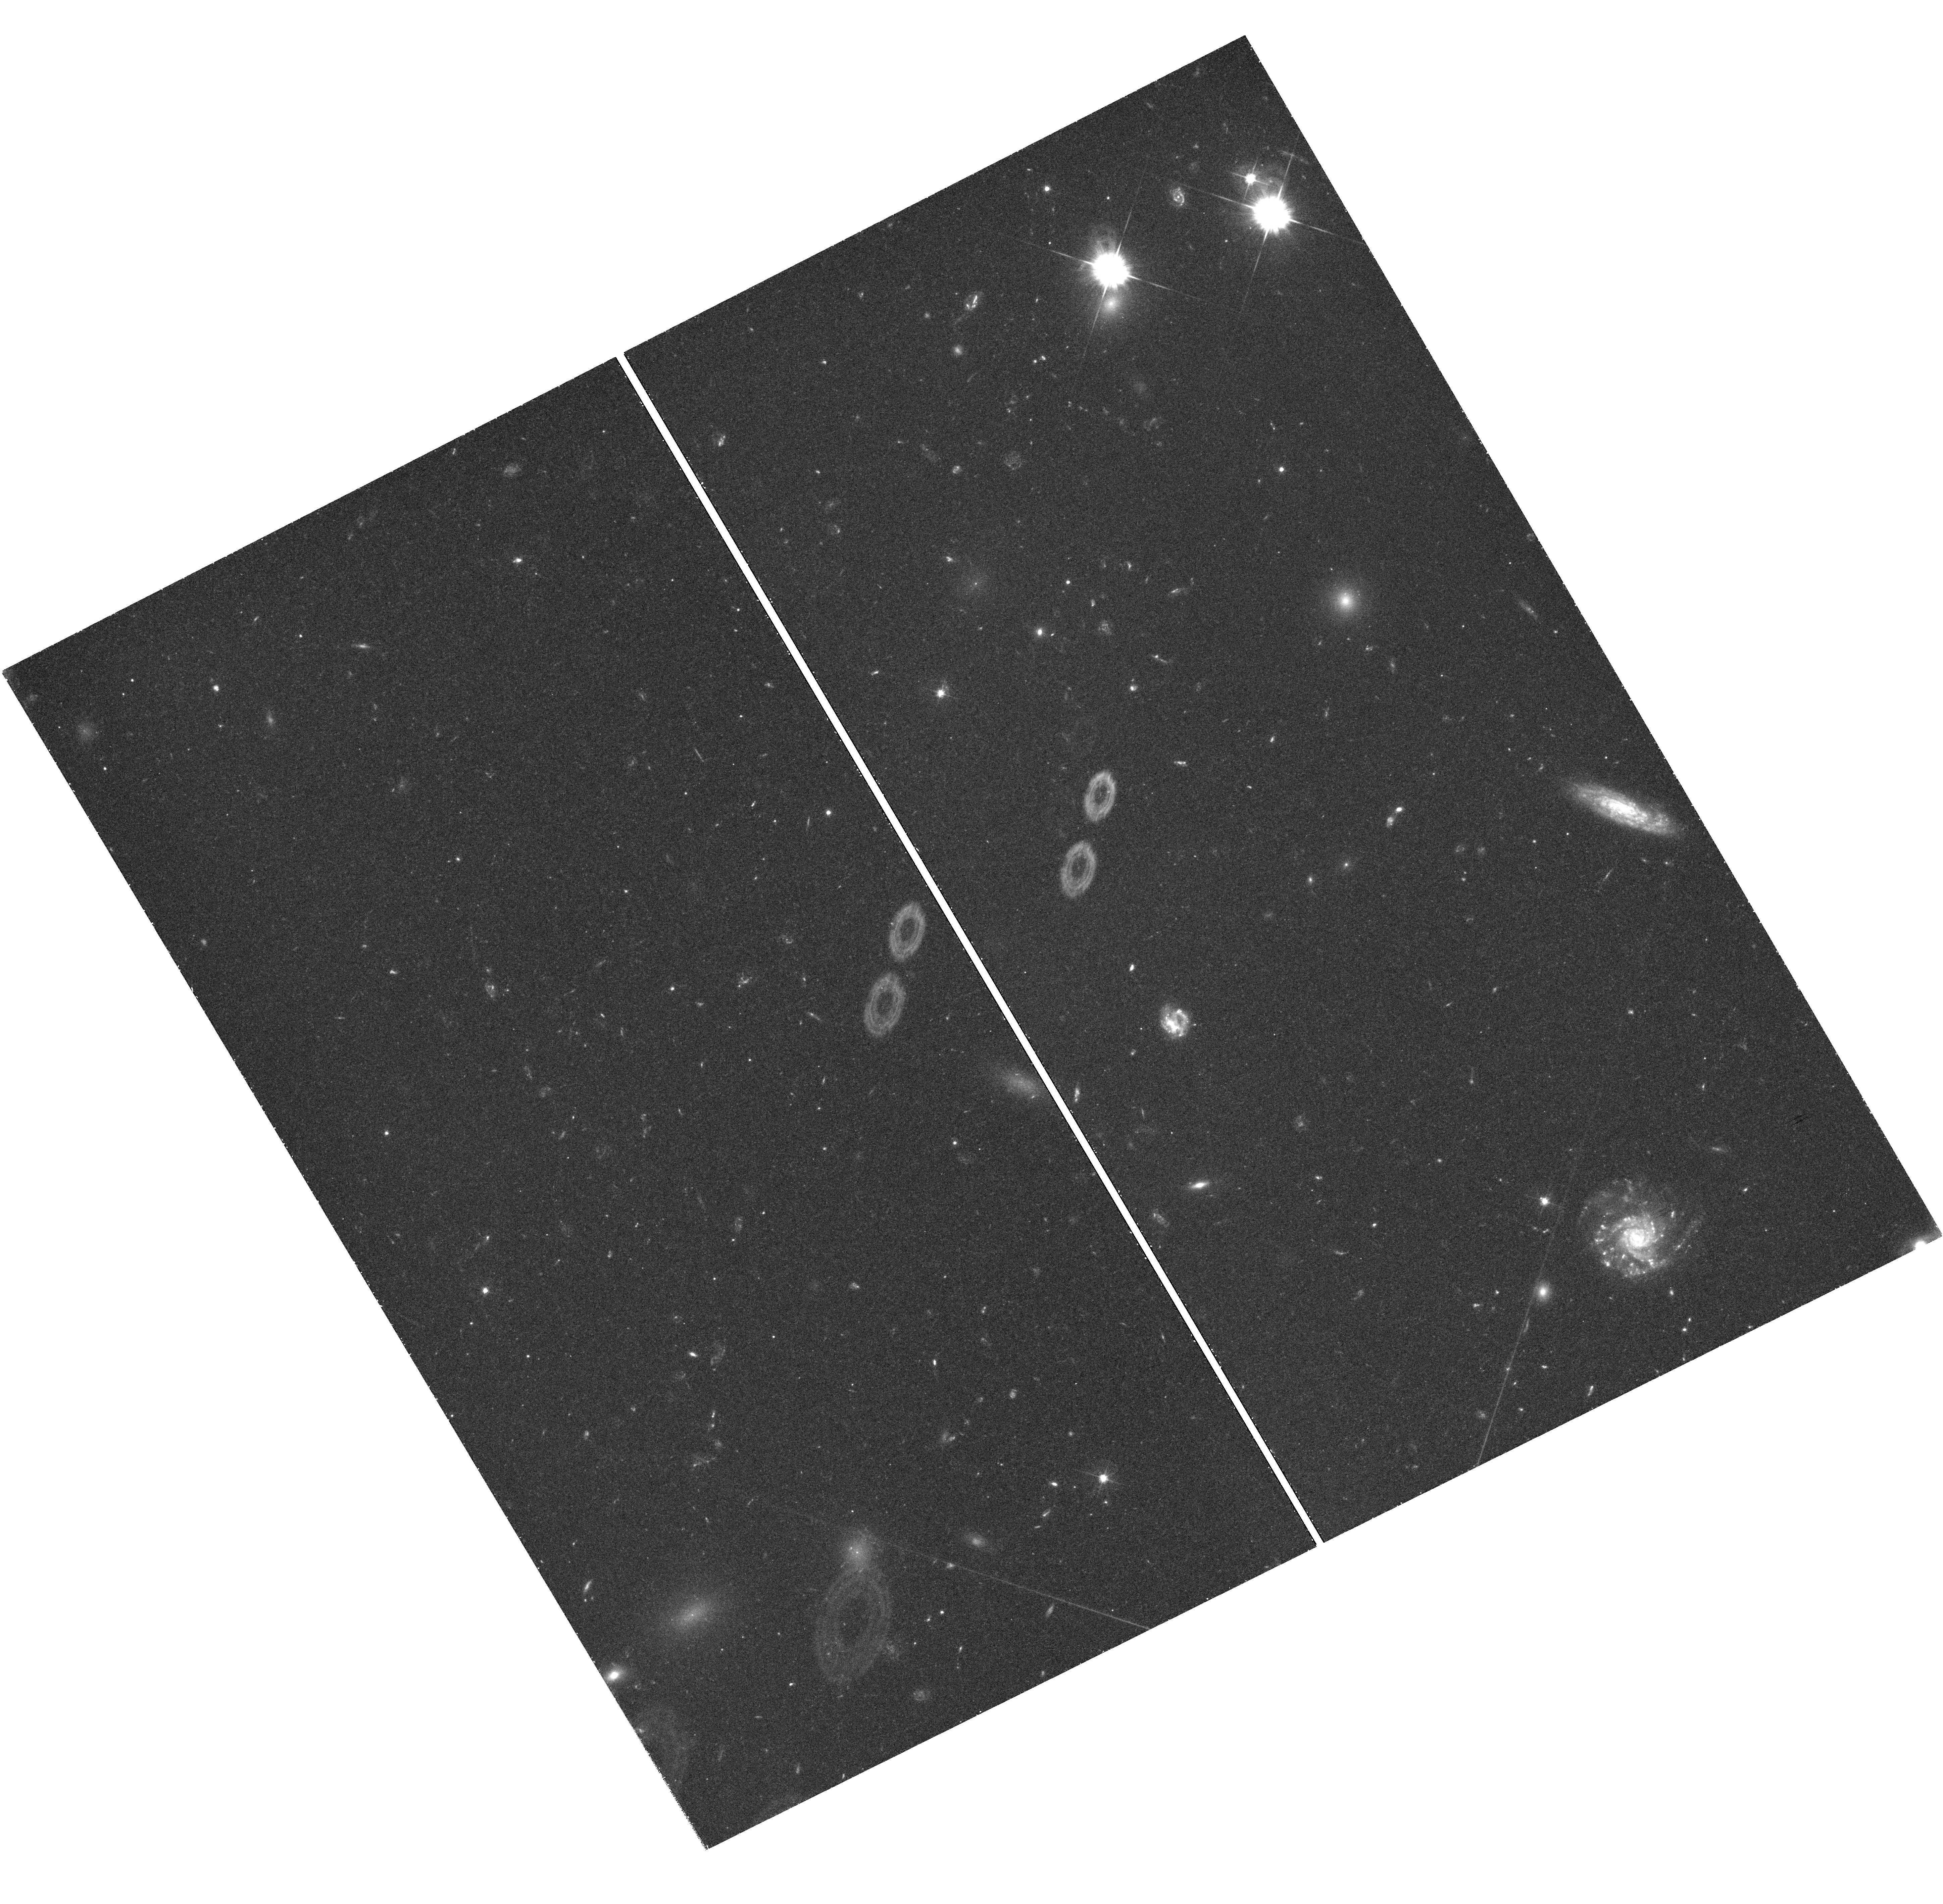
Target: NGC-7720
Instrument: WFC3/UVIS
Filter: F475W
Exposure: 1.5 h
Observation ID: hst_12238_04_wfc3_uvis_f475w_ibhr04

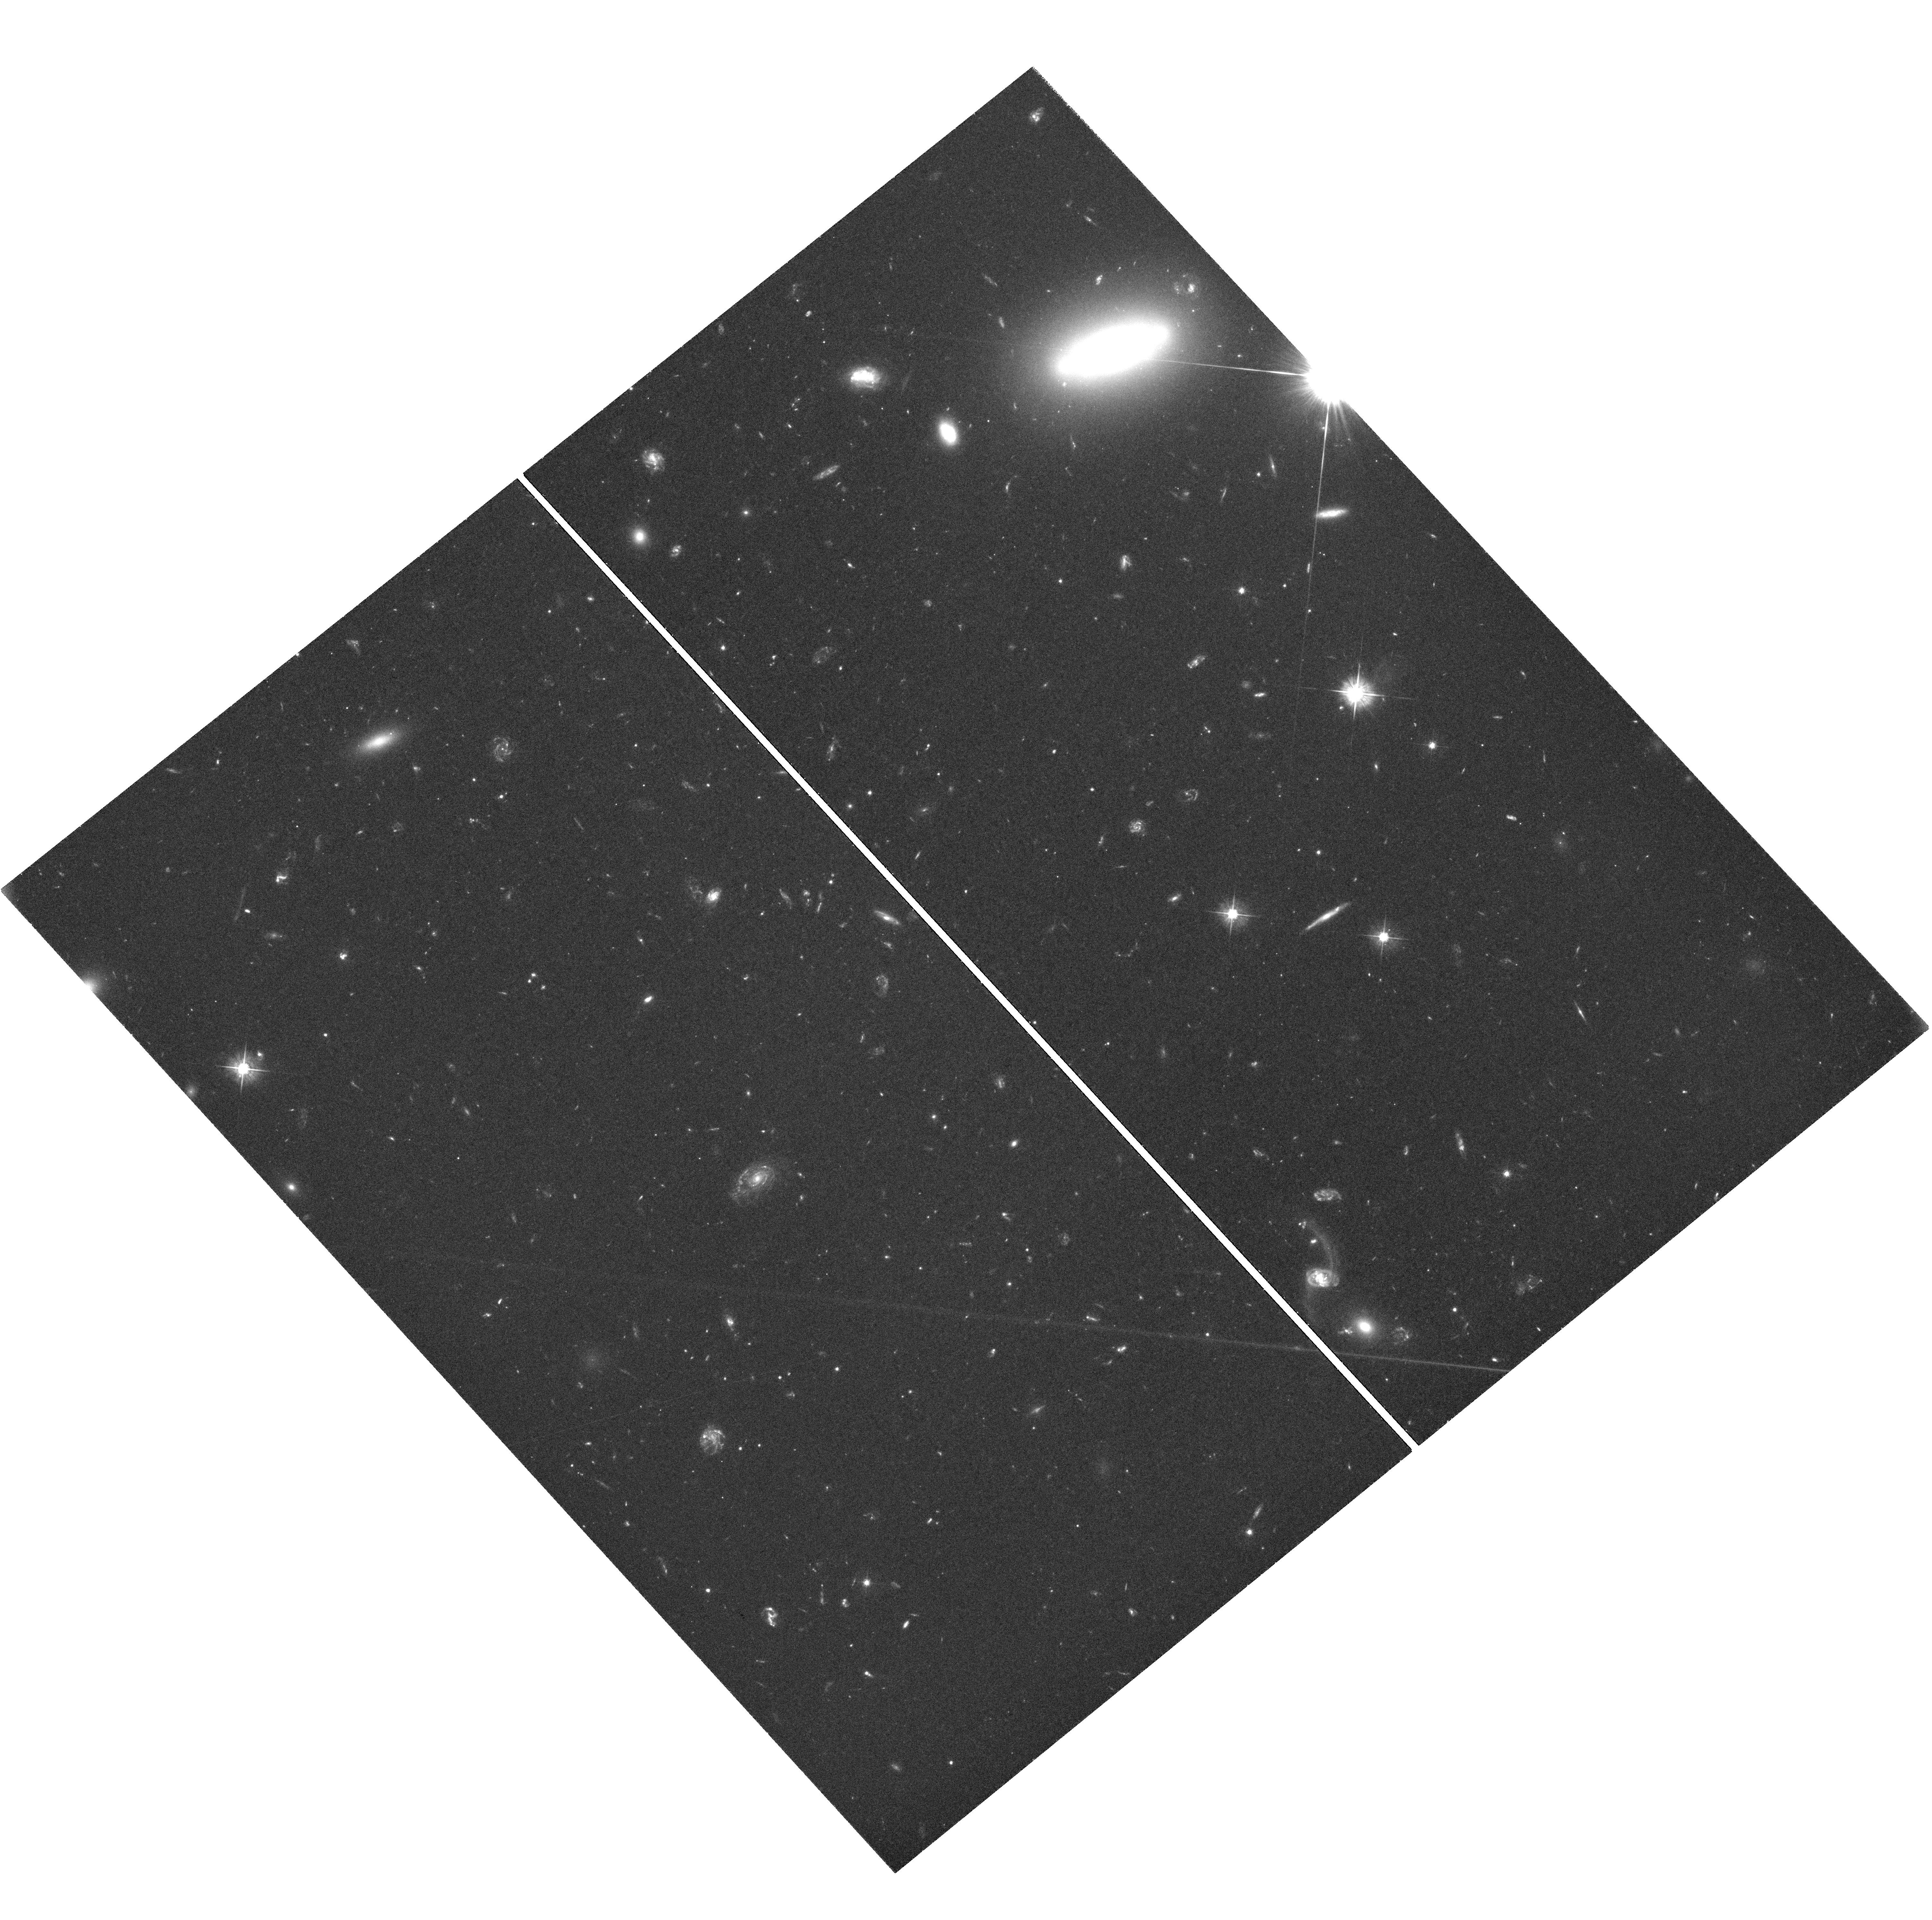
Target: UGC-10143
Instrument: WFC3/UVIS
Filter: F475W
Exposure: 3 h
Observation ID: hst_12238_07_wfc3_uvis_f475w_ibhr07

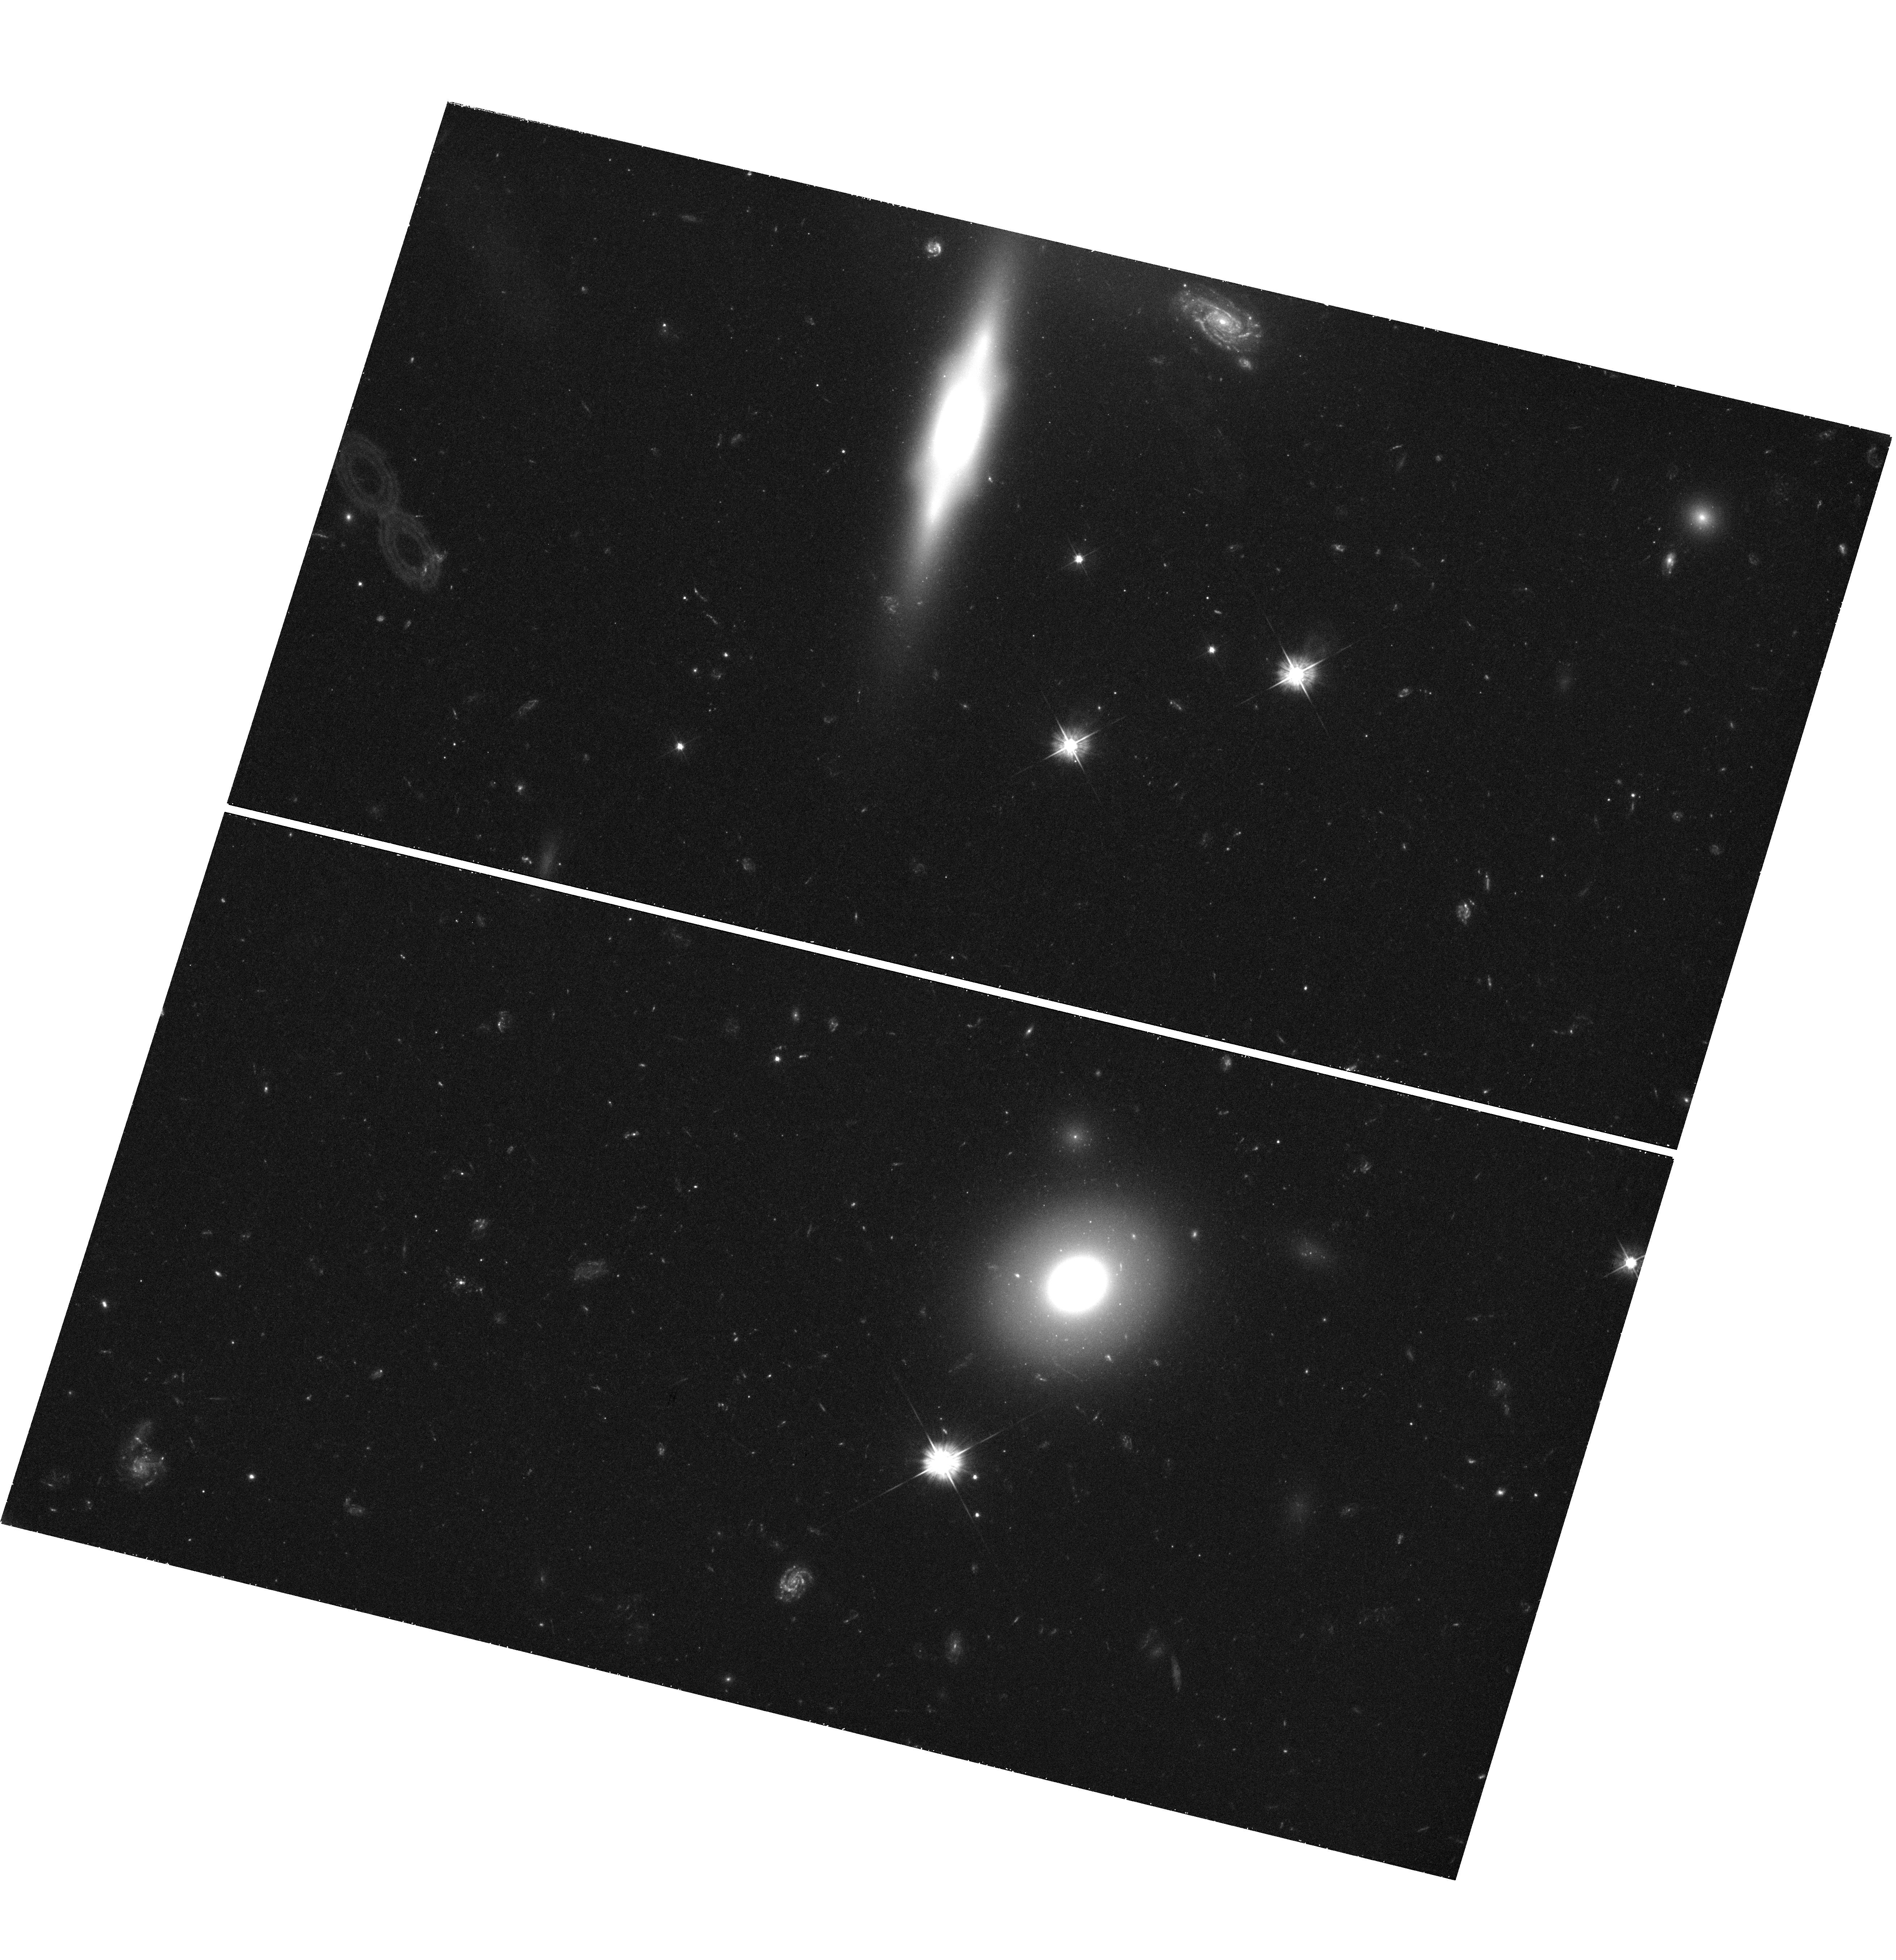
Target: NGC-6166
Instrument: WFC3/UVIS
Filter: F475W
Exposure: 1.5 h
Observation ID: hst_12238_01_wfc3_uvis_f475w_ibhr01

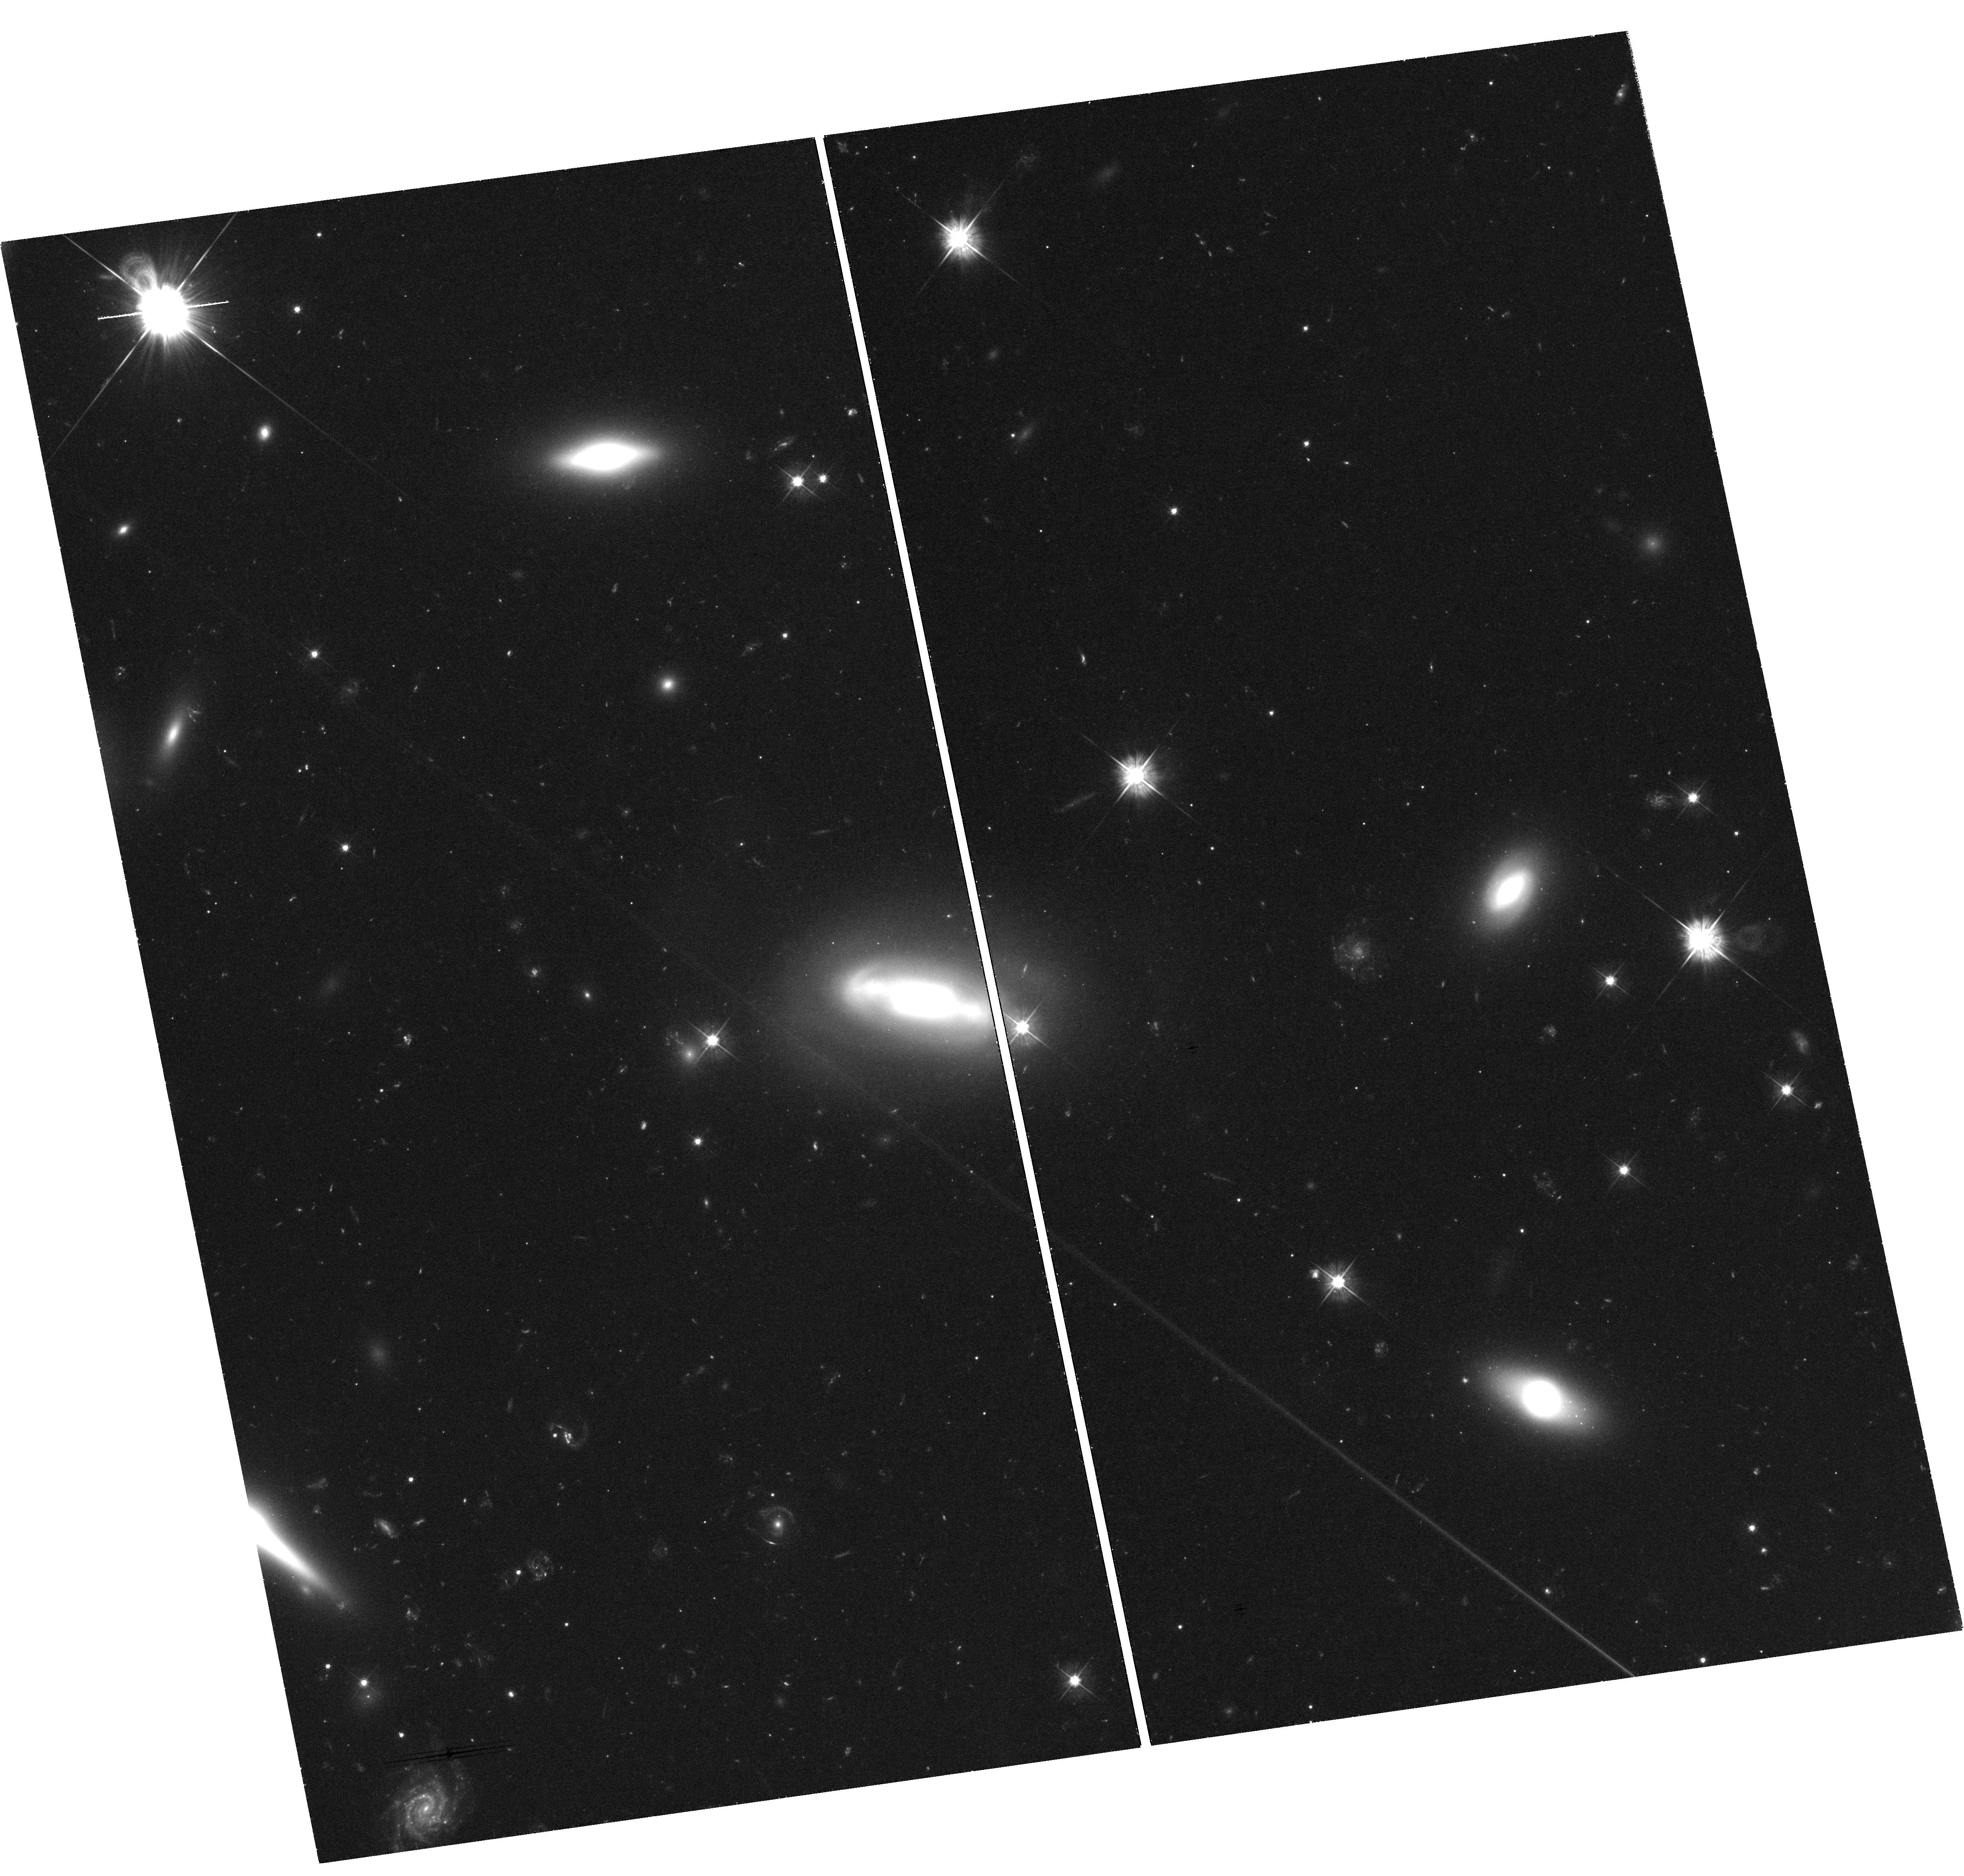
Target: ESO444-G046
Instrument: WFC3/UVIS
Filter: F475W
Exposure: 3 h
Observation ID: hst_12238_15_wfc3_uvis_f475w_ibhr15

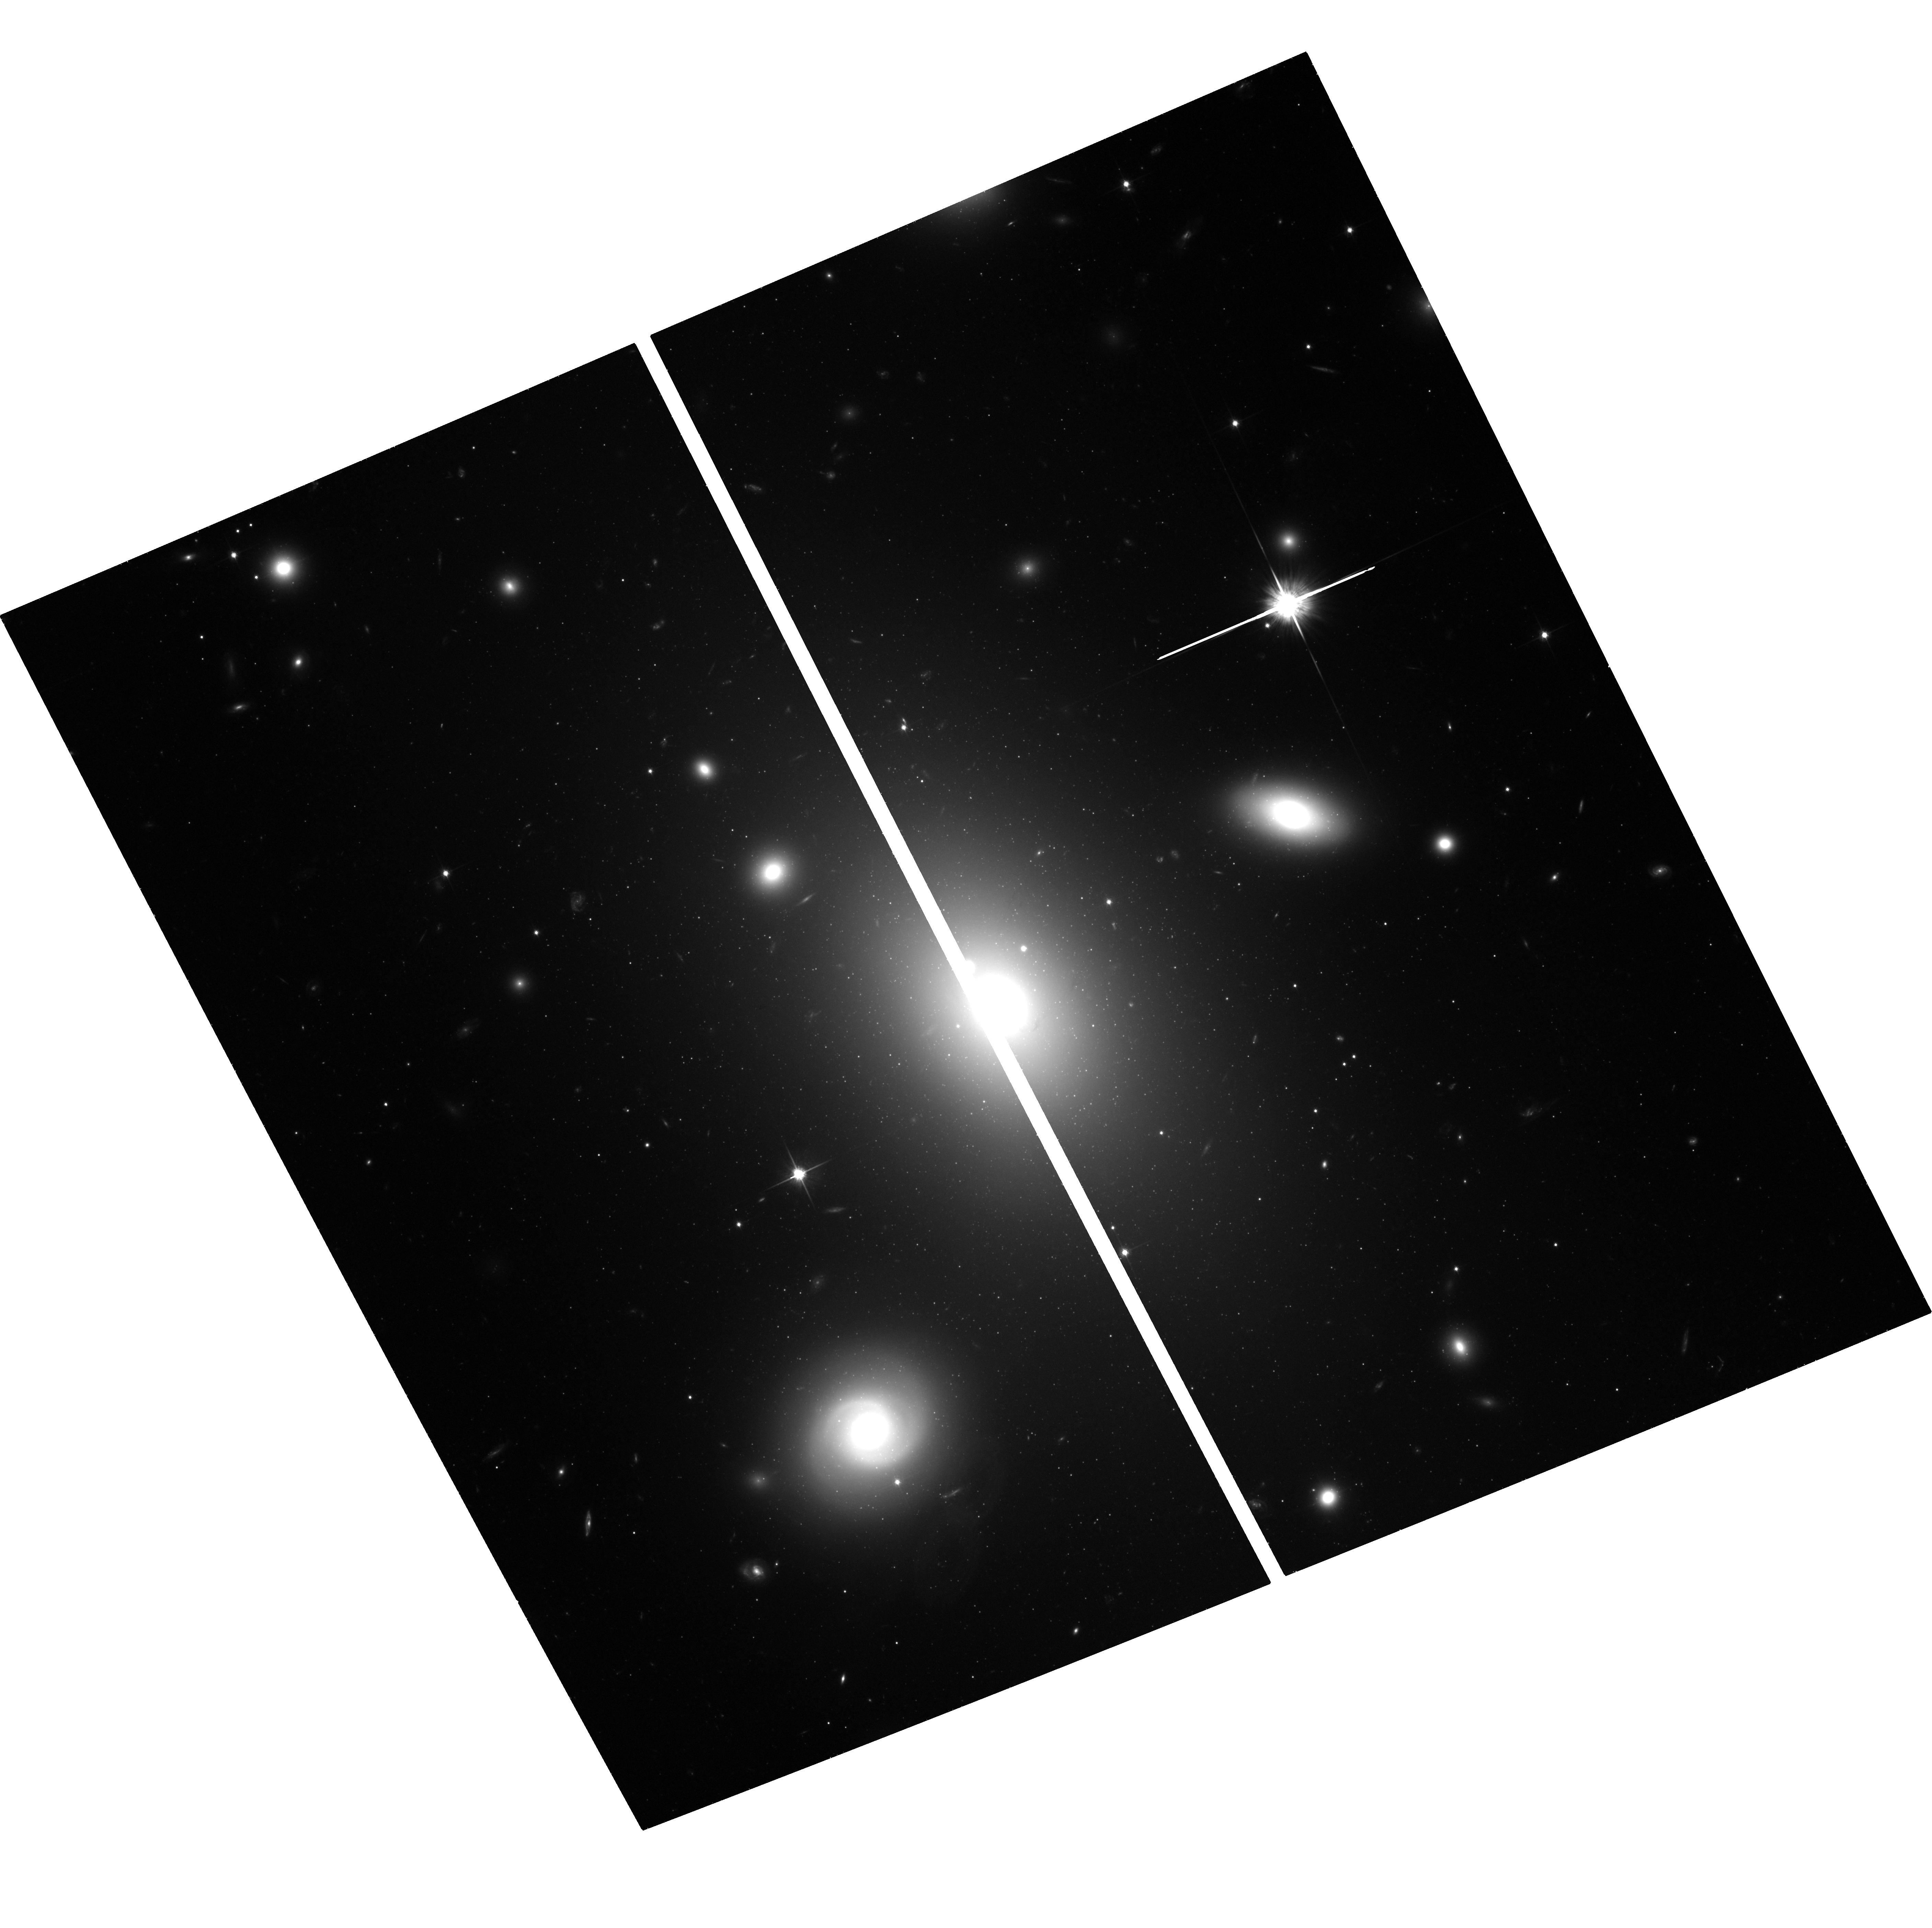
Target: UGC-09799
Instrument: ACS/WFC
Filter: F814W
Exposure: 1.5 h
Observation ID: hst_12238_06_acs_wfc_f814w_jbhr06

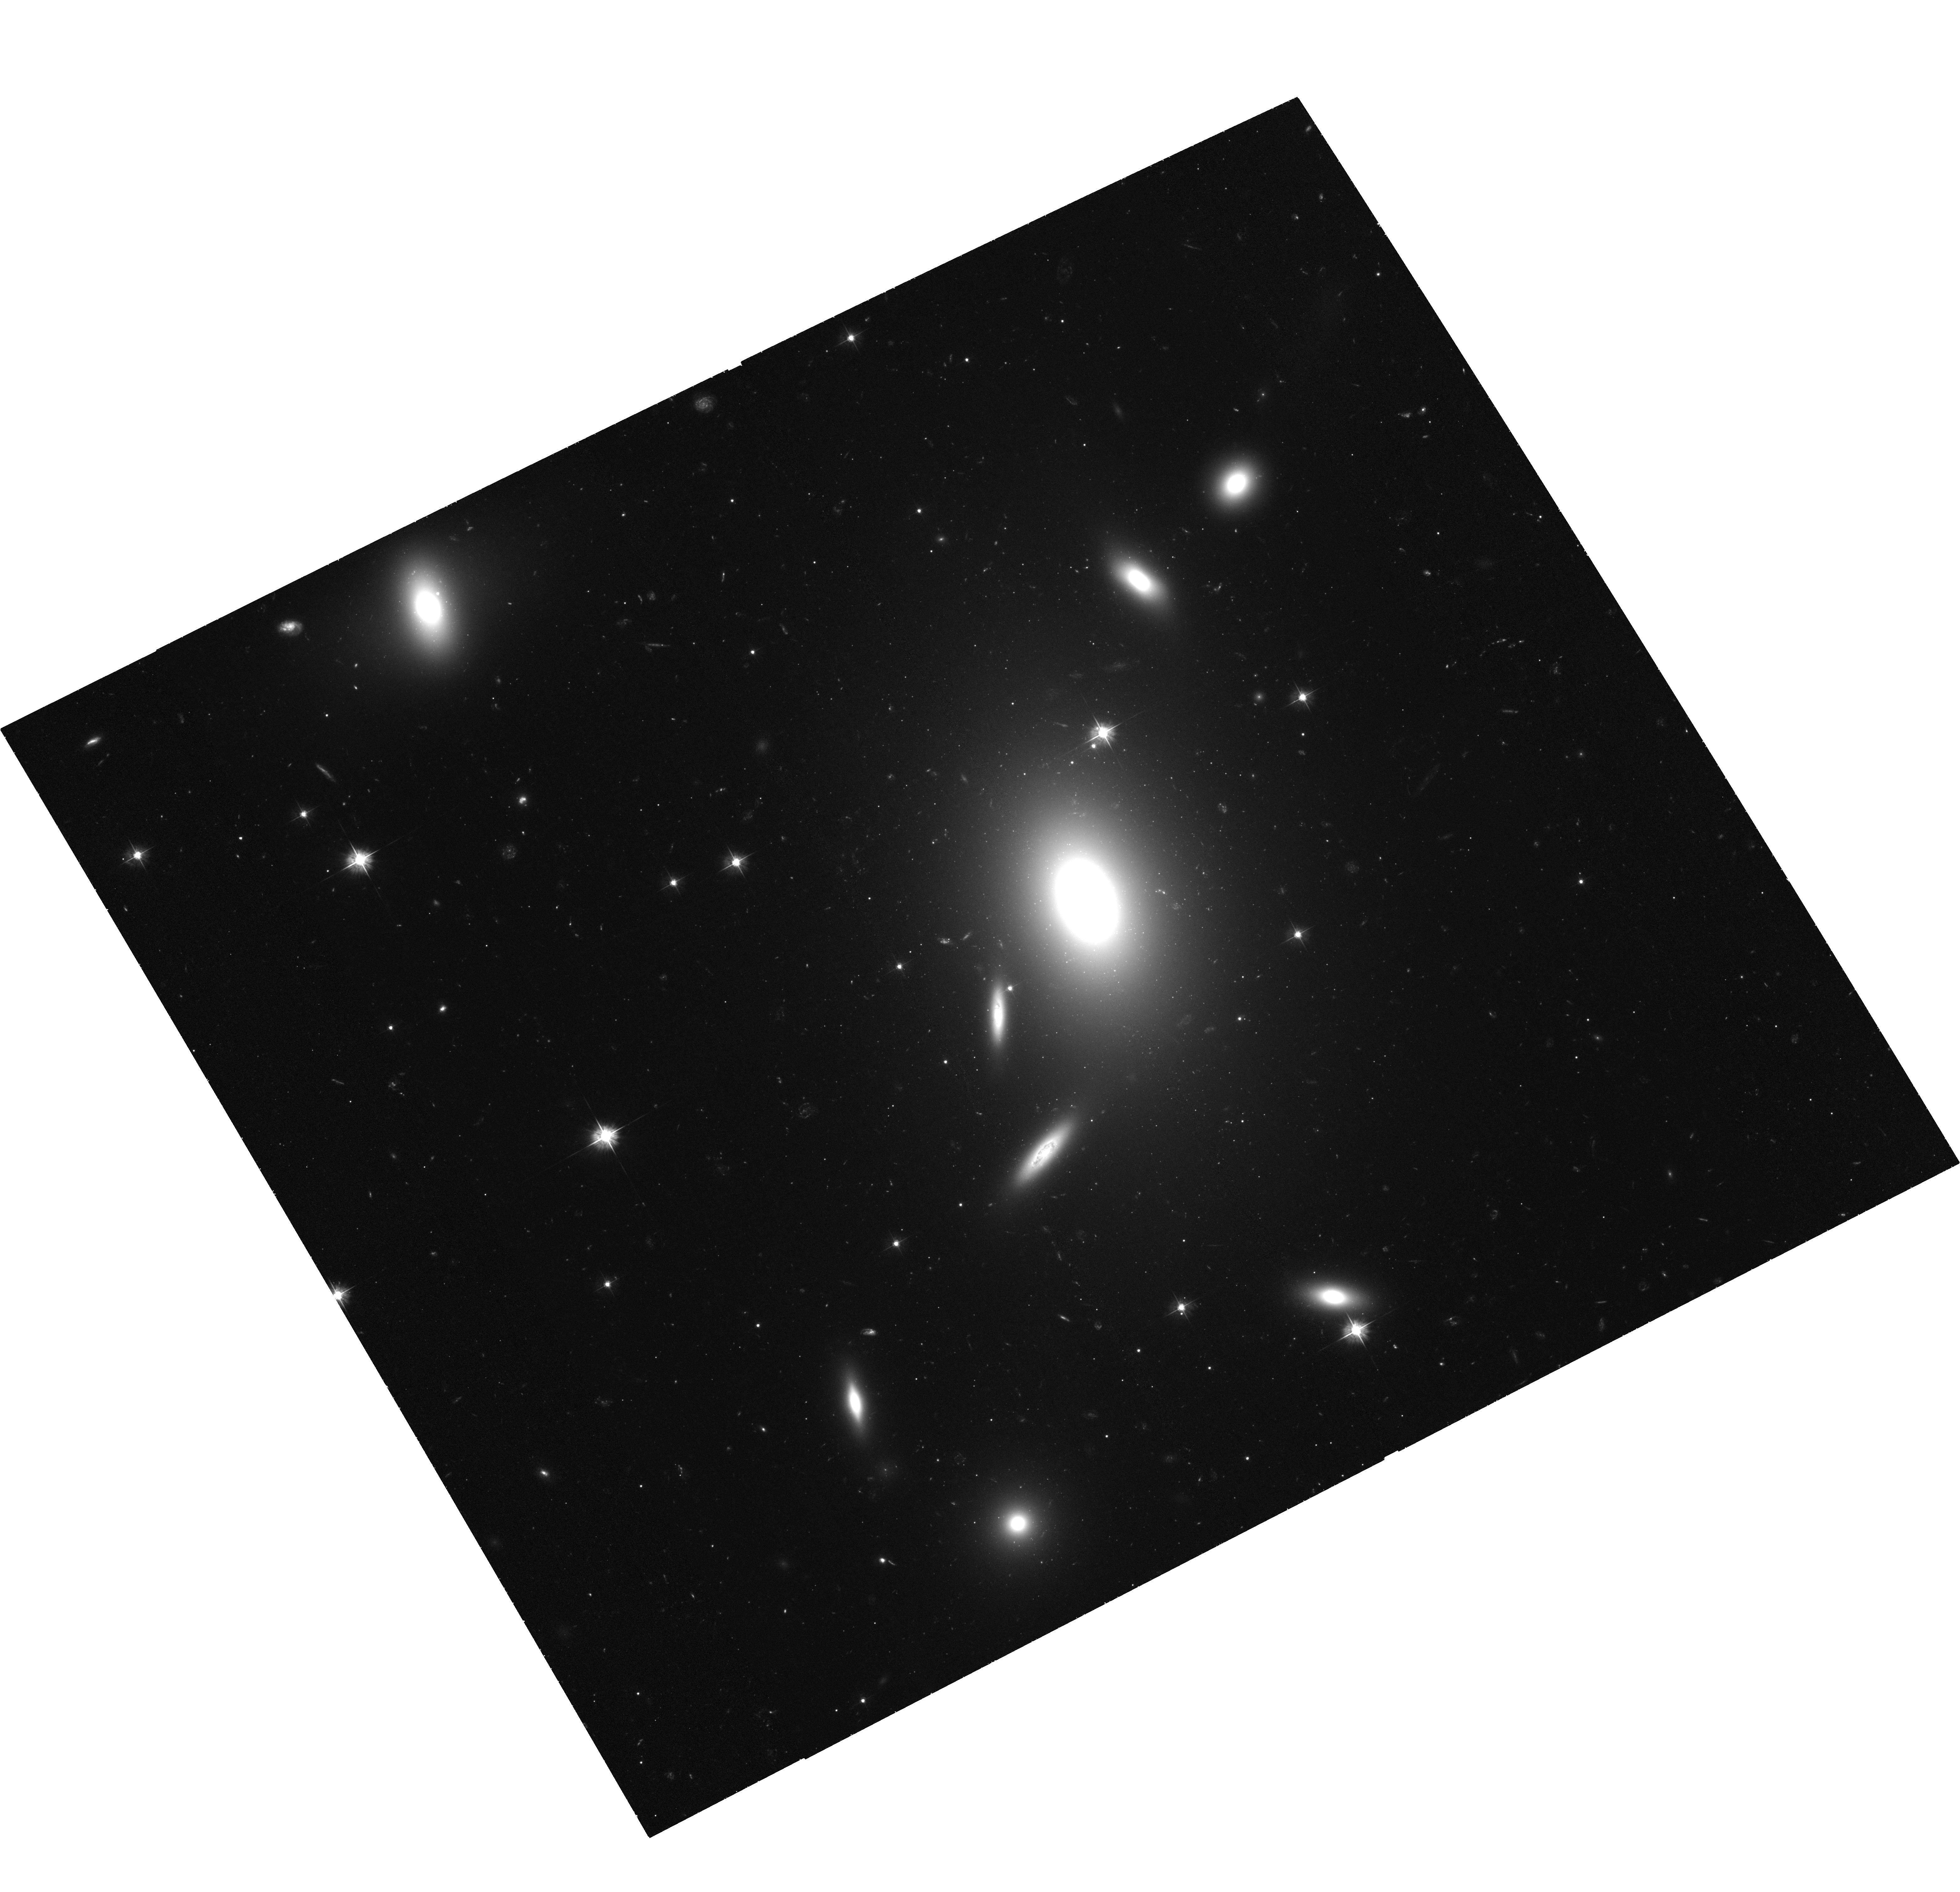
Target: ESO509-G008
Instrument: ACS/WFC
Filter: F475W
Exposure: 3 h
Observation ID: hst_12238_12_acs_wfc_f475w_jbhr12

Supermassive Star Clusters in Supergiant Galaxies: Tracing the Enrichment of the Earliest Stellar Systems (PI: Harris, William Edgar)

The cD-type Brightest Cluster Galaxies contain the richest globular cluster systems (GCSs) that exist. The wealth of results gathered from previous HST imaging programs in many smaller galaxies show that GCSs are powerful and unique tracers that link to origin and evolution of structure in two directions simultaneously: one direction is inward to the structure of the protoglobular clouds, star formation in the densest known conditions, and their chemical enrichment history. The other direction is outward to constraining early galaxy formation history, the nature of the pregalactic dwarfs, or the spatial and dynamic structure of the halo. But we have not yet tapped the vast mine of GCS data waiting for exploitation in the most luminous galaxies of all, the cDs. Surprisingly, we know little about these systems beyond the globular cluster populations in the nearby cDs M87 (Virgo) and NGC 1399 (Fornax), and these two cases no longer provide adequate tests of the new phenomena now being uncovered, such as the correlation between GC mass and metallicity, the strikingly different formation efficiencies of metal-poor and metal-rich clusters, the galaxy-to-galaxy differences in GC mass distribution, and connections to Ultra-Compact Dwarfs and dE nuclei. We propose to image 7 cD-type systems within 200 Mpc that are representative of the very biggest galaxies known (Mv < -23). These lie in far richer Abell-cluster environments than we could ever probe in Virgo, Fornax, or nearer systems. We will use ACS/WFC and WFC3 to image their GCSs down to the turnover point of the GC luminosity function, using the B and I filters for an optimal combination of exposure time, field size, and metallicity sensitivity. Our complete survey will produce luminosities, metallicities, and spatial distribution functions for more than 35, 000 GCs, the largest GC database in existence and an order of magnitude larger than even the recent Virgo Cluster Survey. The legacy value of our survey will supply a rich resource for a wide array of other GC science and the formation histories of these unique systems.